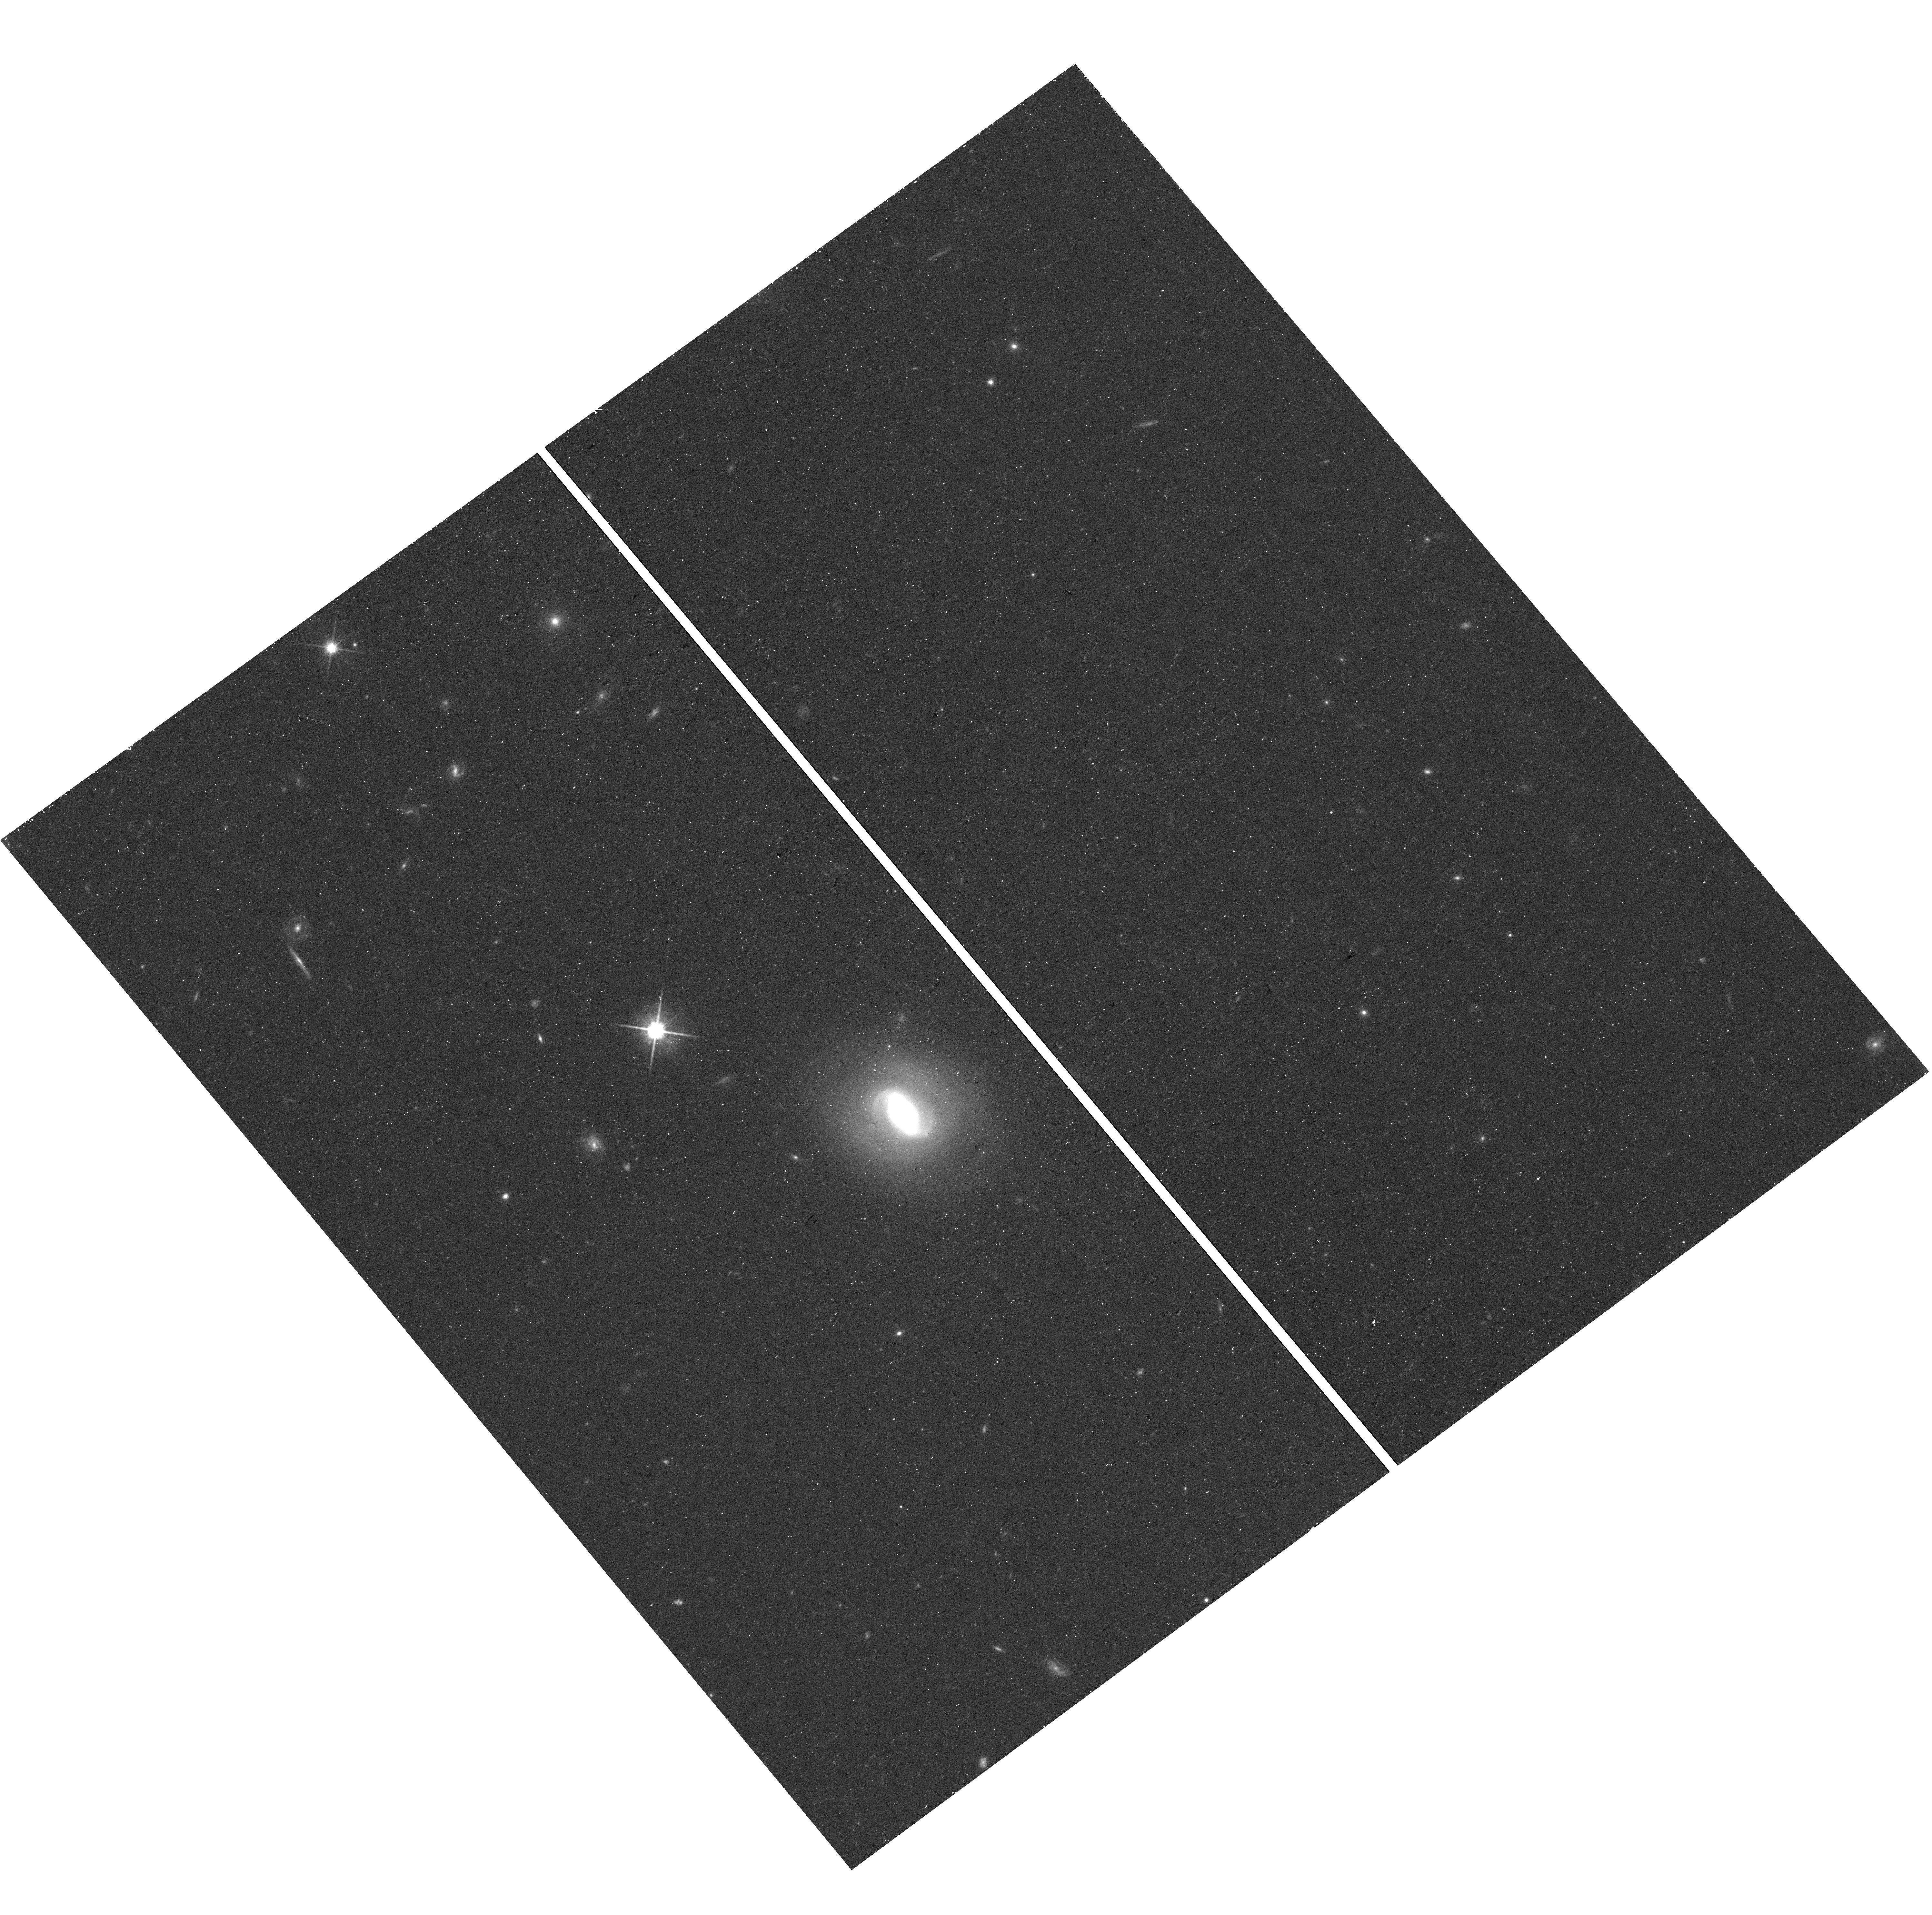
Target: field at RA 29.523°, Dec -13.848°. Instrument: WFC3/UVIS. Filter: F814W. Exposure: 19 min. Observation ID: hst_17481_51_wfc3_uvis_f814w_if8o51

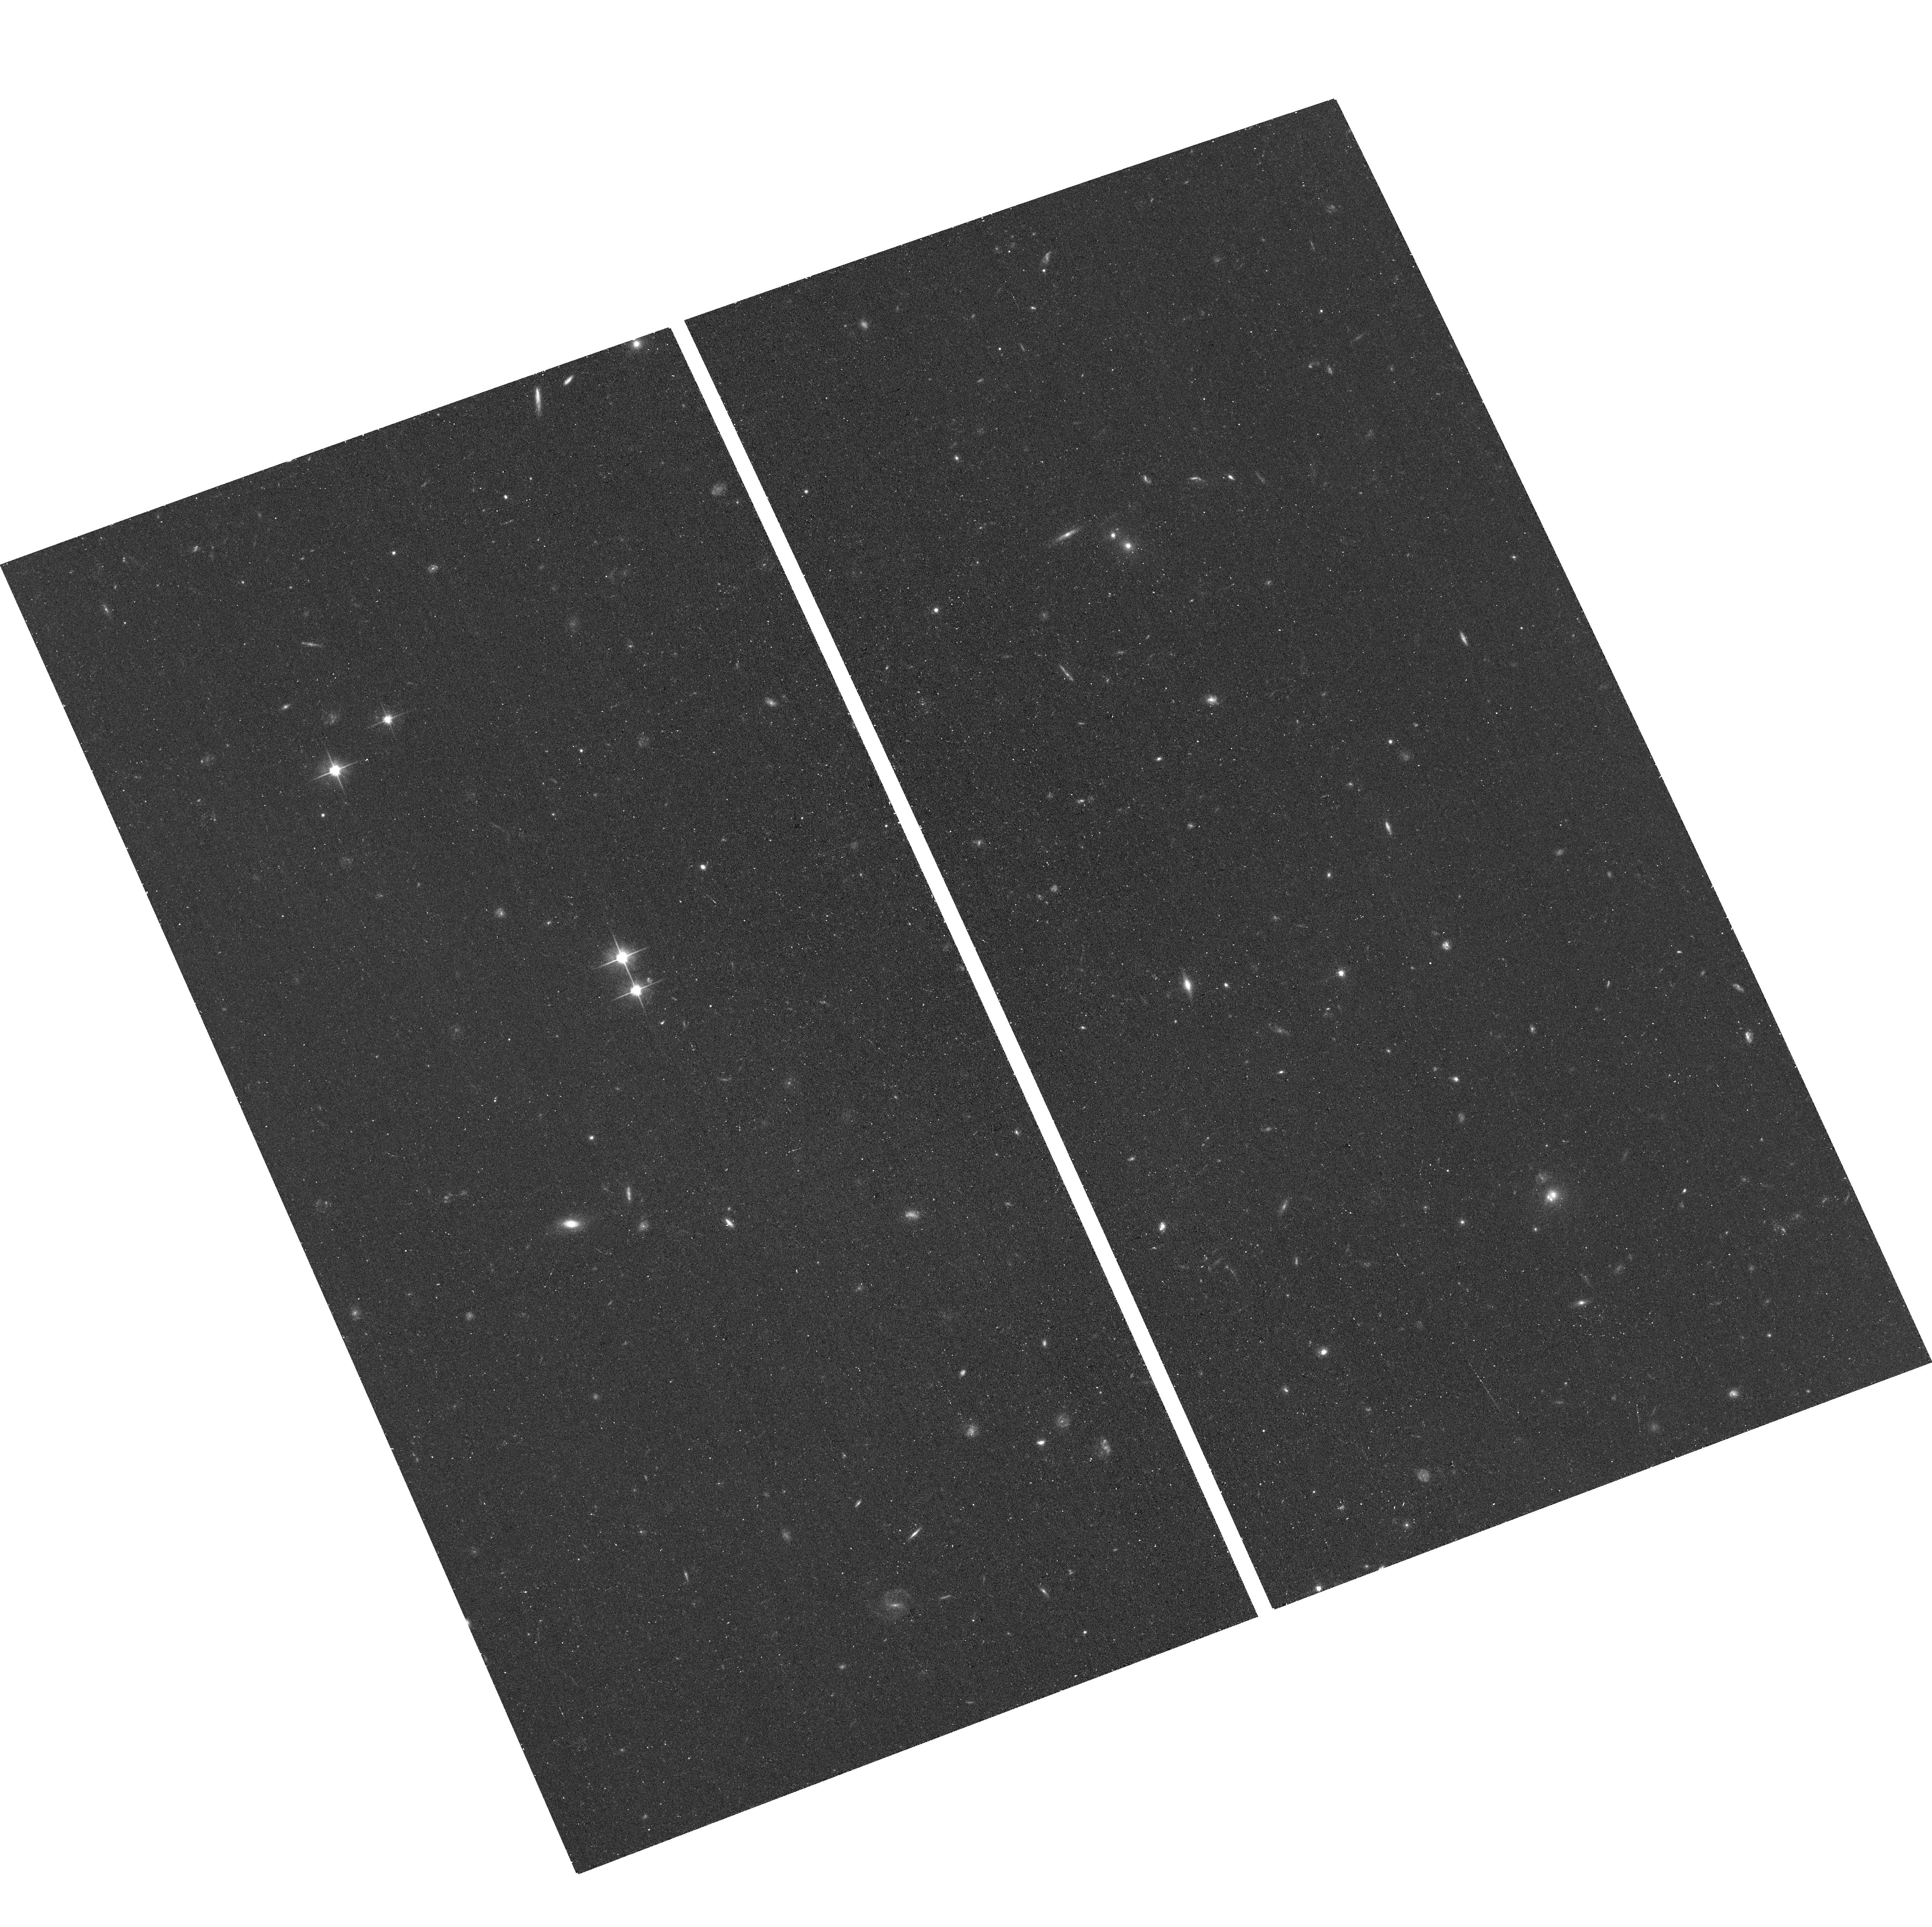
Target: LEO-B. Instrument: ACS/WFC. Filter: F606W. Exposure: 15 min. Observation ID: hst_17481_07_acs_wfc_f606w_jf8o07

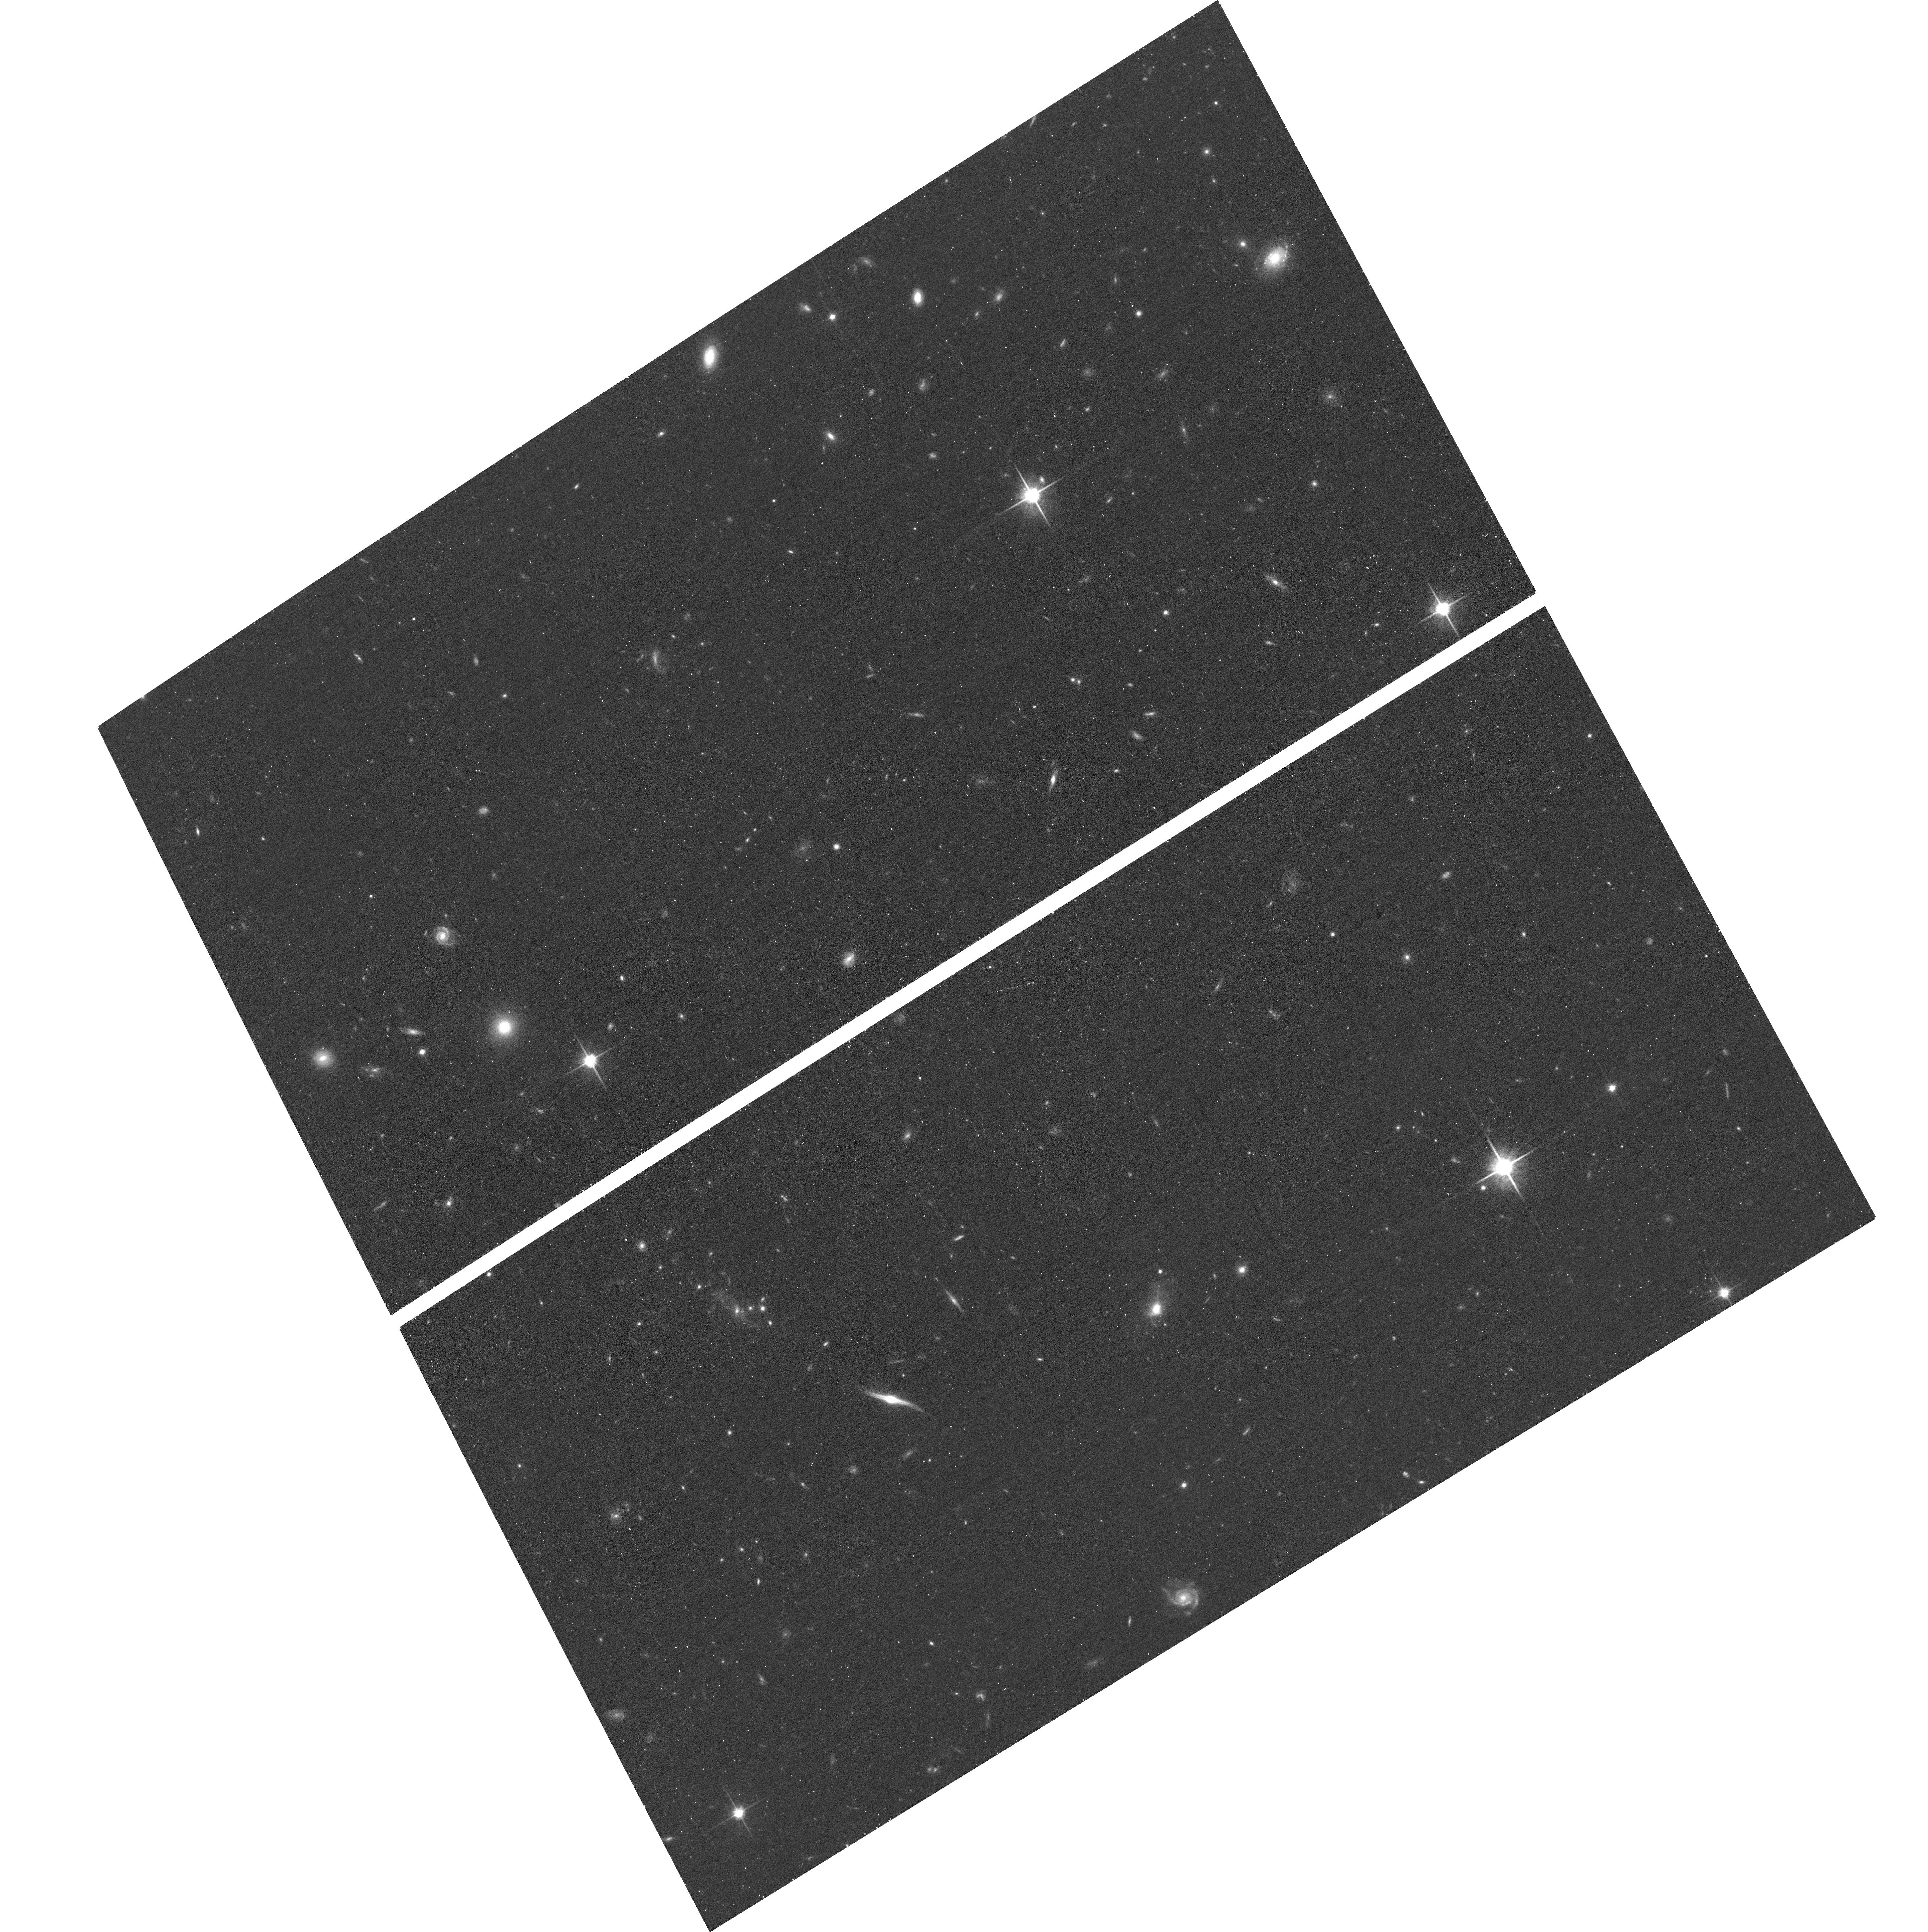
Target: ERIDANUS-M. Instrument: ACS/WFC. Filter: F814W. Exposure: 17 min. Observation ID: hst_17481_04_acs_wfc_f814w_jf8o04

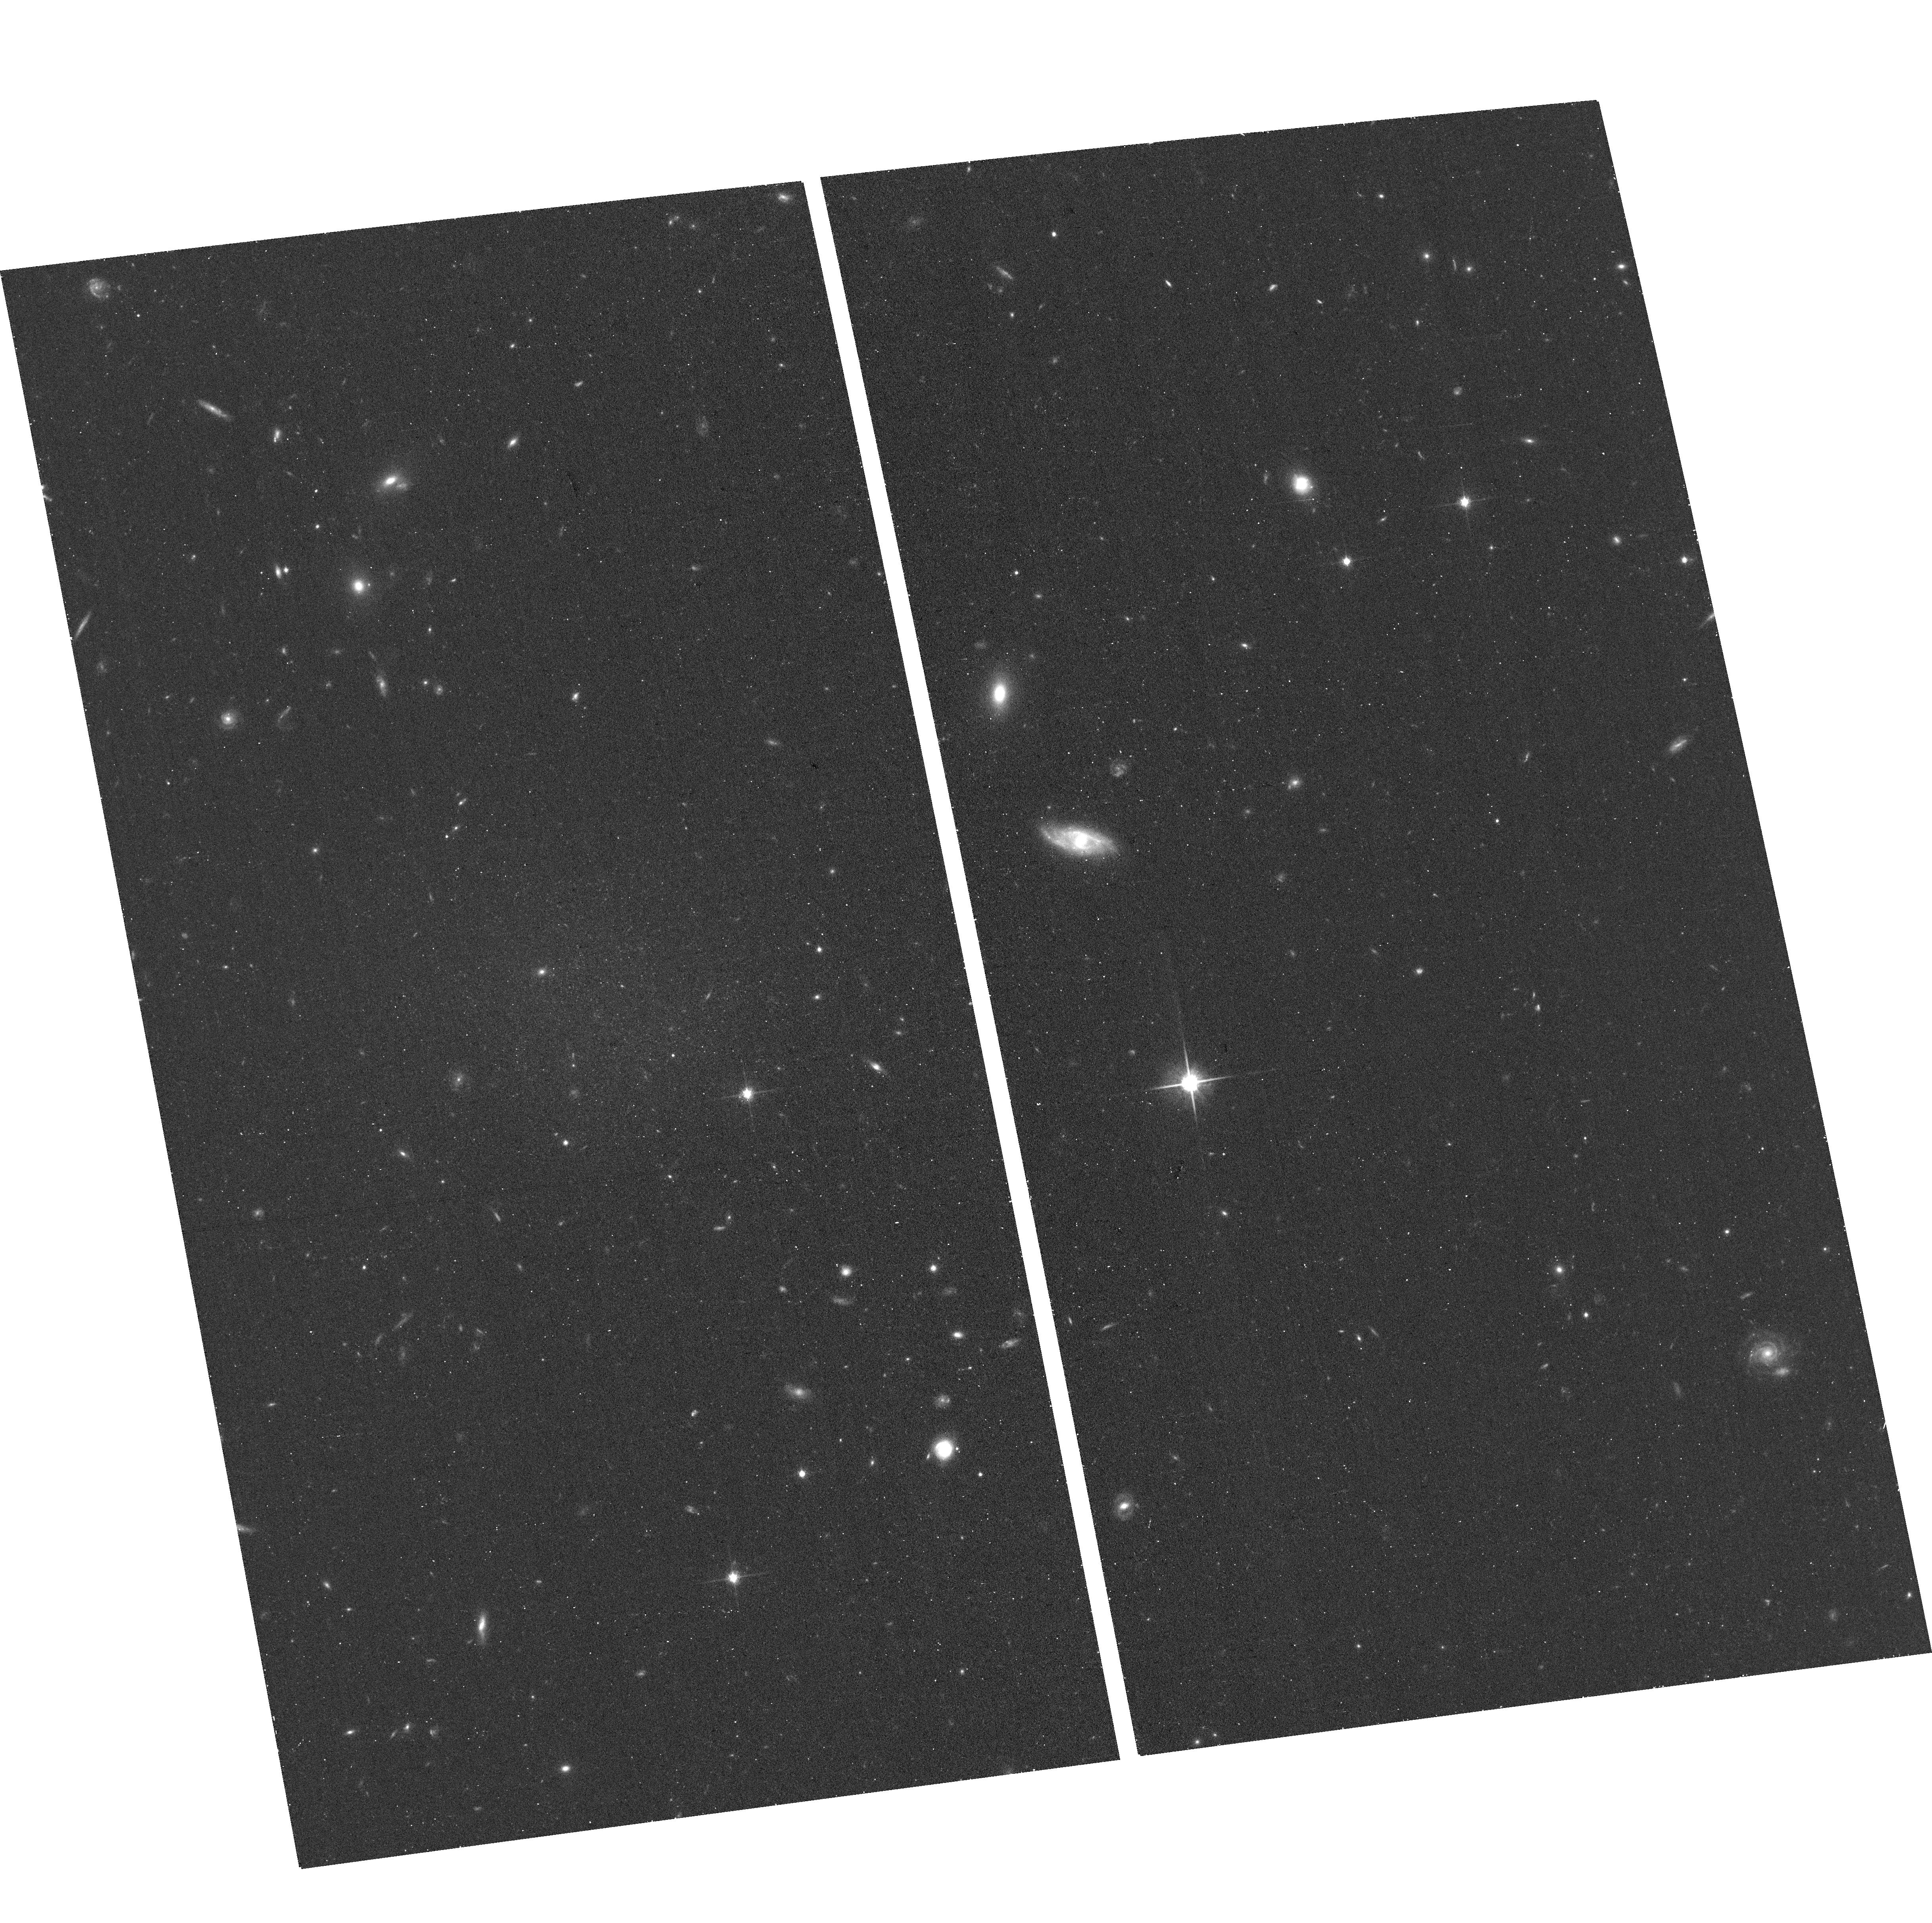
Target: CANES-VENATICI-C. Instrument: ACS/WFC. Filter: F814W. Exposure: 17 min. Observation ID: hst_17481_03_acs_wfc_f814w_jf8o03

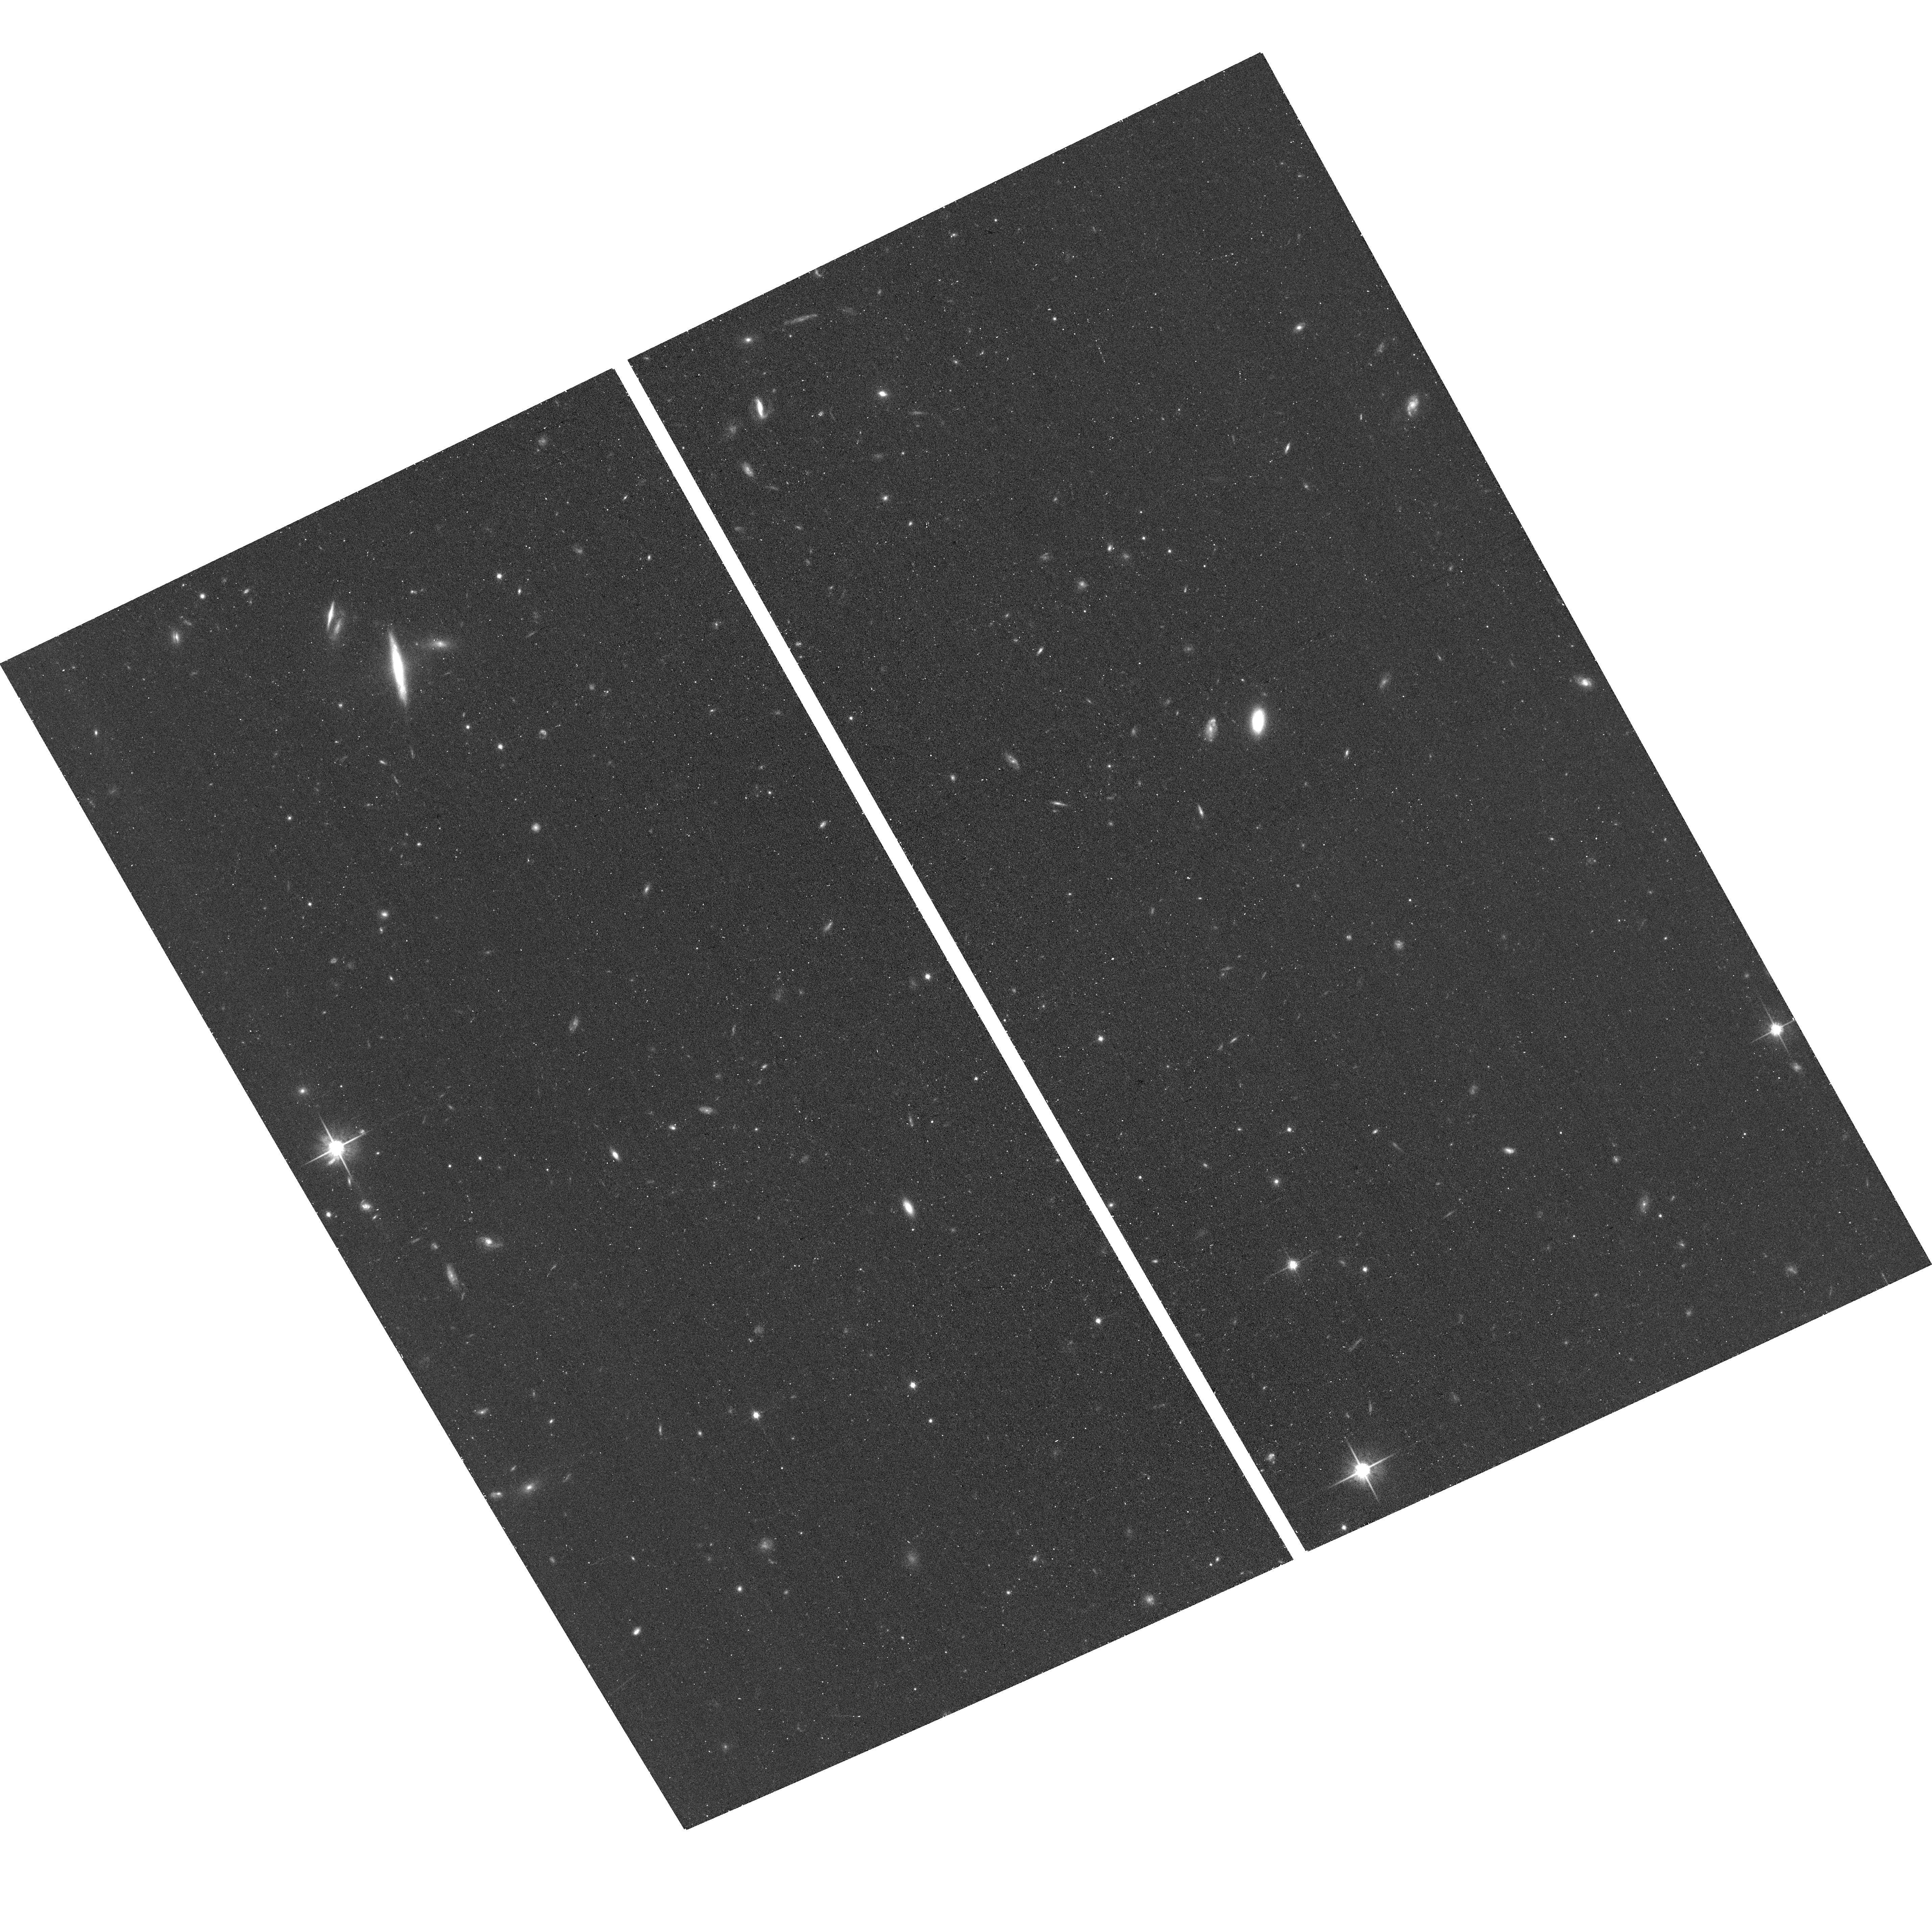
Target: VIRGO-S. Instrument: ACS/WFC. Filter: F814W. Exposure: 17 min. Observation ID: hst_17481_05_acs_wfc_f814w_jf8o05

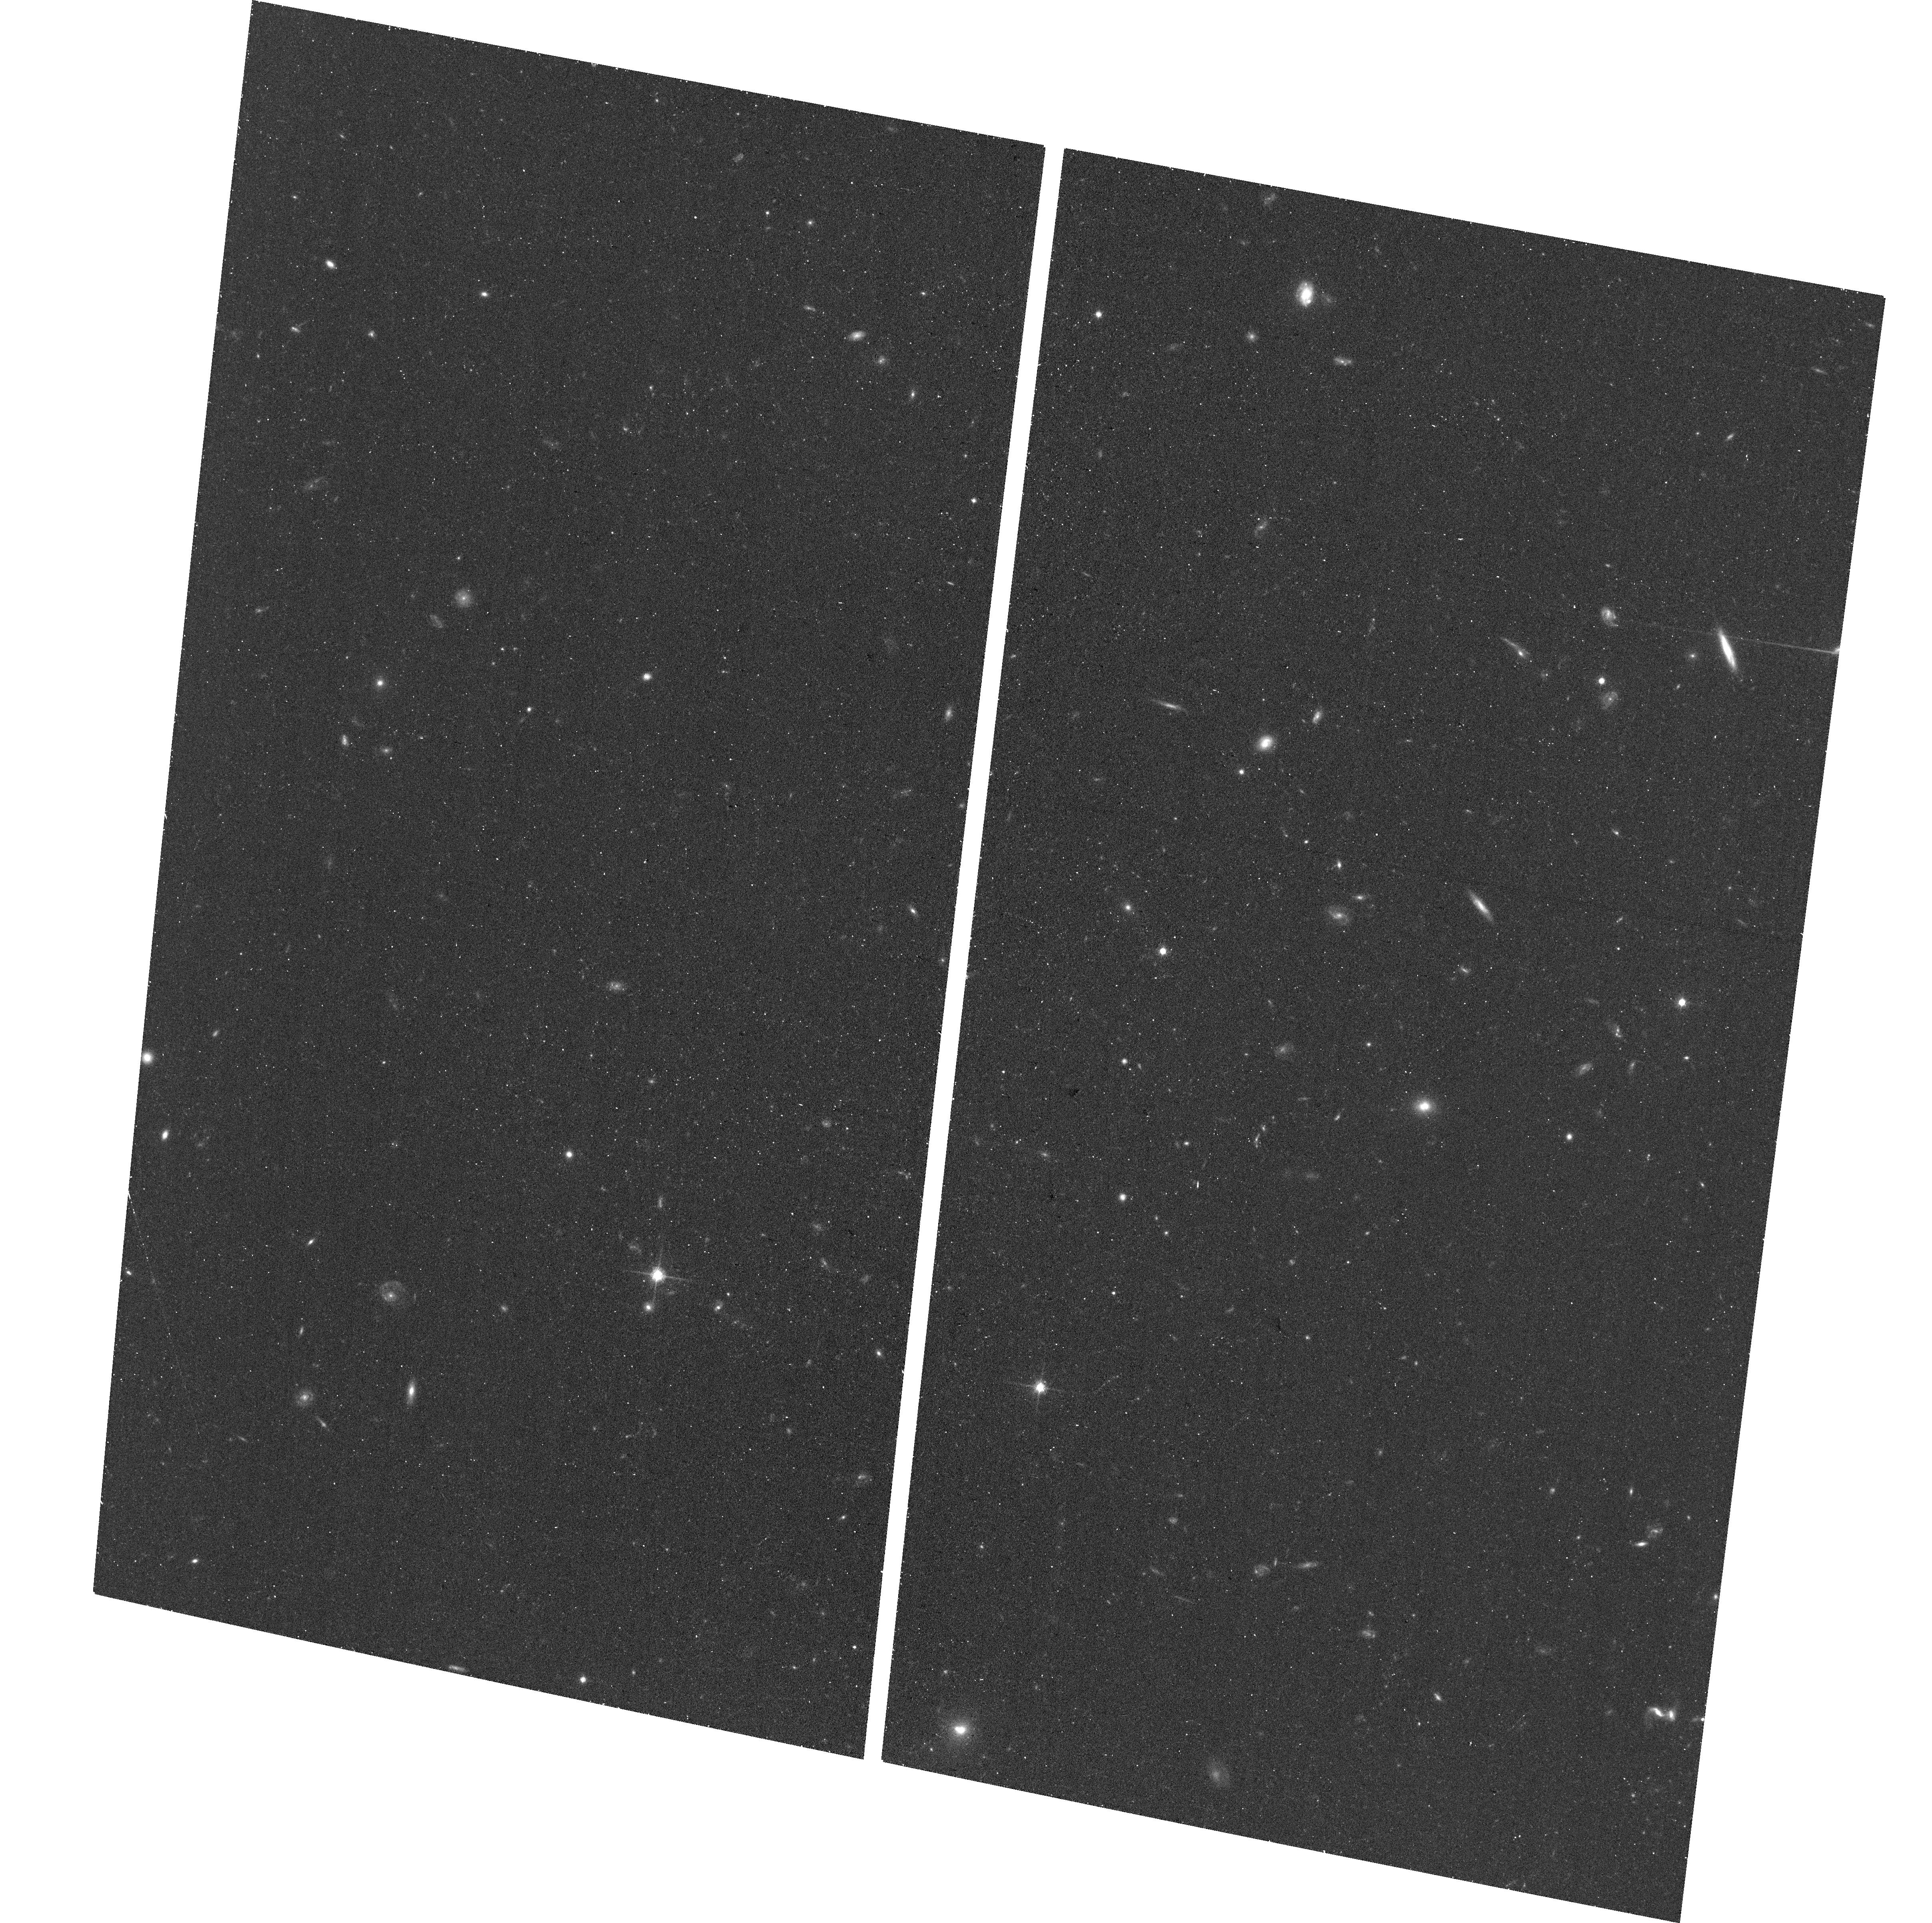
Target: CETUS-K-UPDATE. Instrument: ACS/WFC. Filter: F814W. Exposure: 17 min. Observation ID: hst_17481_51_acs_wfc_f814w_jf8o51

Discovery of Six Isolated Ultra-Faint Dwarf Galaxy Candidates in the Local Group (PI: McQuinn, Kristen B W)

Ultra-faint dwarf galaxies are the least luminous, most dark matter dominated, and least chemically evolved galaxies known. Detailed studies have shown that their star formation quenched at early times, which is generally thought to be caused by reionization and stellar feedback. Intriguingly, the recently discovered, relatively isolated ultra-faint dwarf, Pegasus W, has had an extended star formation history, suggesting it was not quenched by reionization and contradicting the generally accepted framework that reionization ubiquitously quenches ultra-faint dwarfs. This suggests that, in addition to reionization, environment may play a role in quenching ultra-faint dwarfs. Pegasus W is thought to be the tip-of-the-iceberg of a population of low mass halos in the Local Group at farther distances that have yet to be detected. Indeed, we have found six ultra-faint dwarf galaxy candidates that appear to be in the Local Group, but, similar to Pegasus W, outside the halos of the MW, M31, and the LMC. Here, we propose 1-orbit of HST imaging per target to confirm these systems are bona fide ultra-faint dwarf galaxies and characterize their properties. The data will be of sufficient depth to (i) robustly measure their distances via horizontal branch stars, (ii) determine the systems' structural parameters and total luminosities, and (iii) derive the star formation histories, placing constraints on the quenching timescales. We will explore the role of enviroment in determining their properties via comparison with Pegasus W as well as ultra-faint dwarf galaxies that are satellite galaxies, all as a fuction of distance to a massive host.